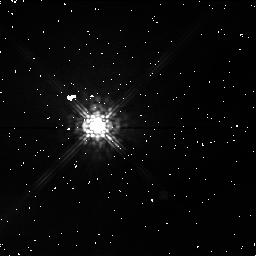
Target: SAO34401. Instrument: NICMOS/NIC1. Filter: F110M. Exposure: 3 min. Observation ID: n45n01050

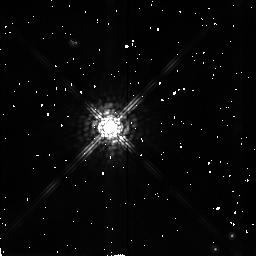
Target: SAO34401. Instrument: NICMOS/NIC2. Filter: F165M. Exposure: 3 min. Observation ID: n45n01060

Revised NICMOS Field Offset Mechanism Test (PI: Schneider, Glenn)

This test verifies the FOM's mechanical and optical operation. The first FOM test, proposal 7034, revealed a sign change in the FOM offsets relative to SAM motions. If new sign conventions are adopted, this new test will verify via data taken at five positions (center and 2.5" in X and Y from each corner) that the signs are correct. The test has also been designed to verify the repeatability of the FOM mechanism and to check to quality of the PSF as a function of FOM offsets. Only cameras 1 and 2 will be used.